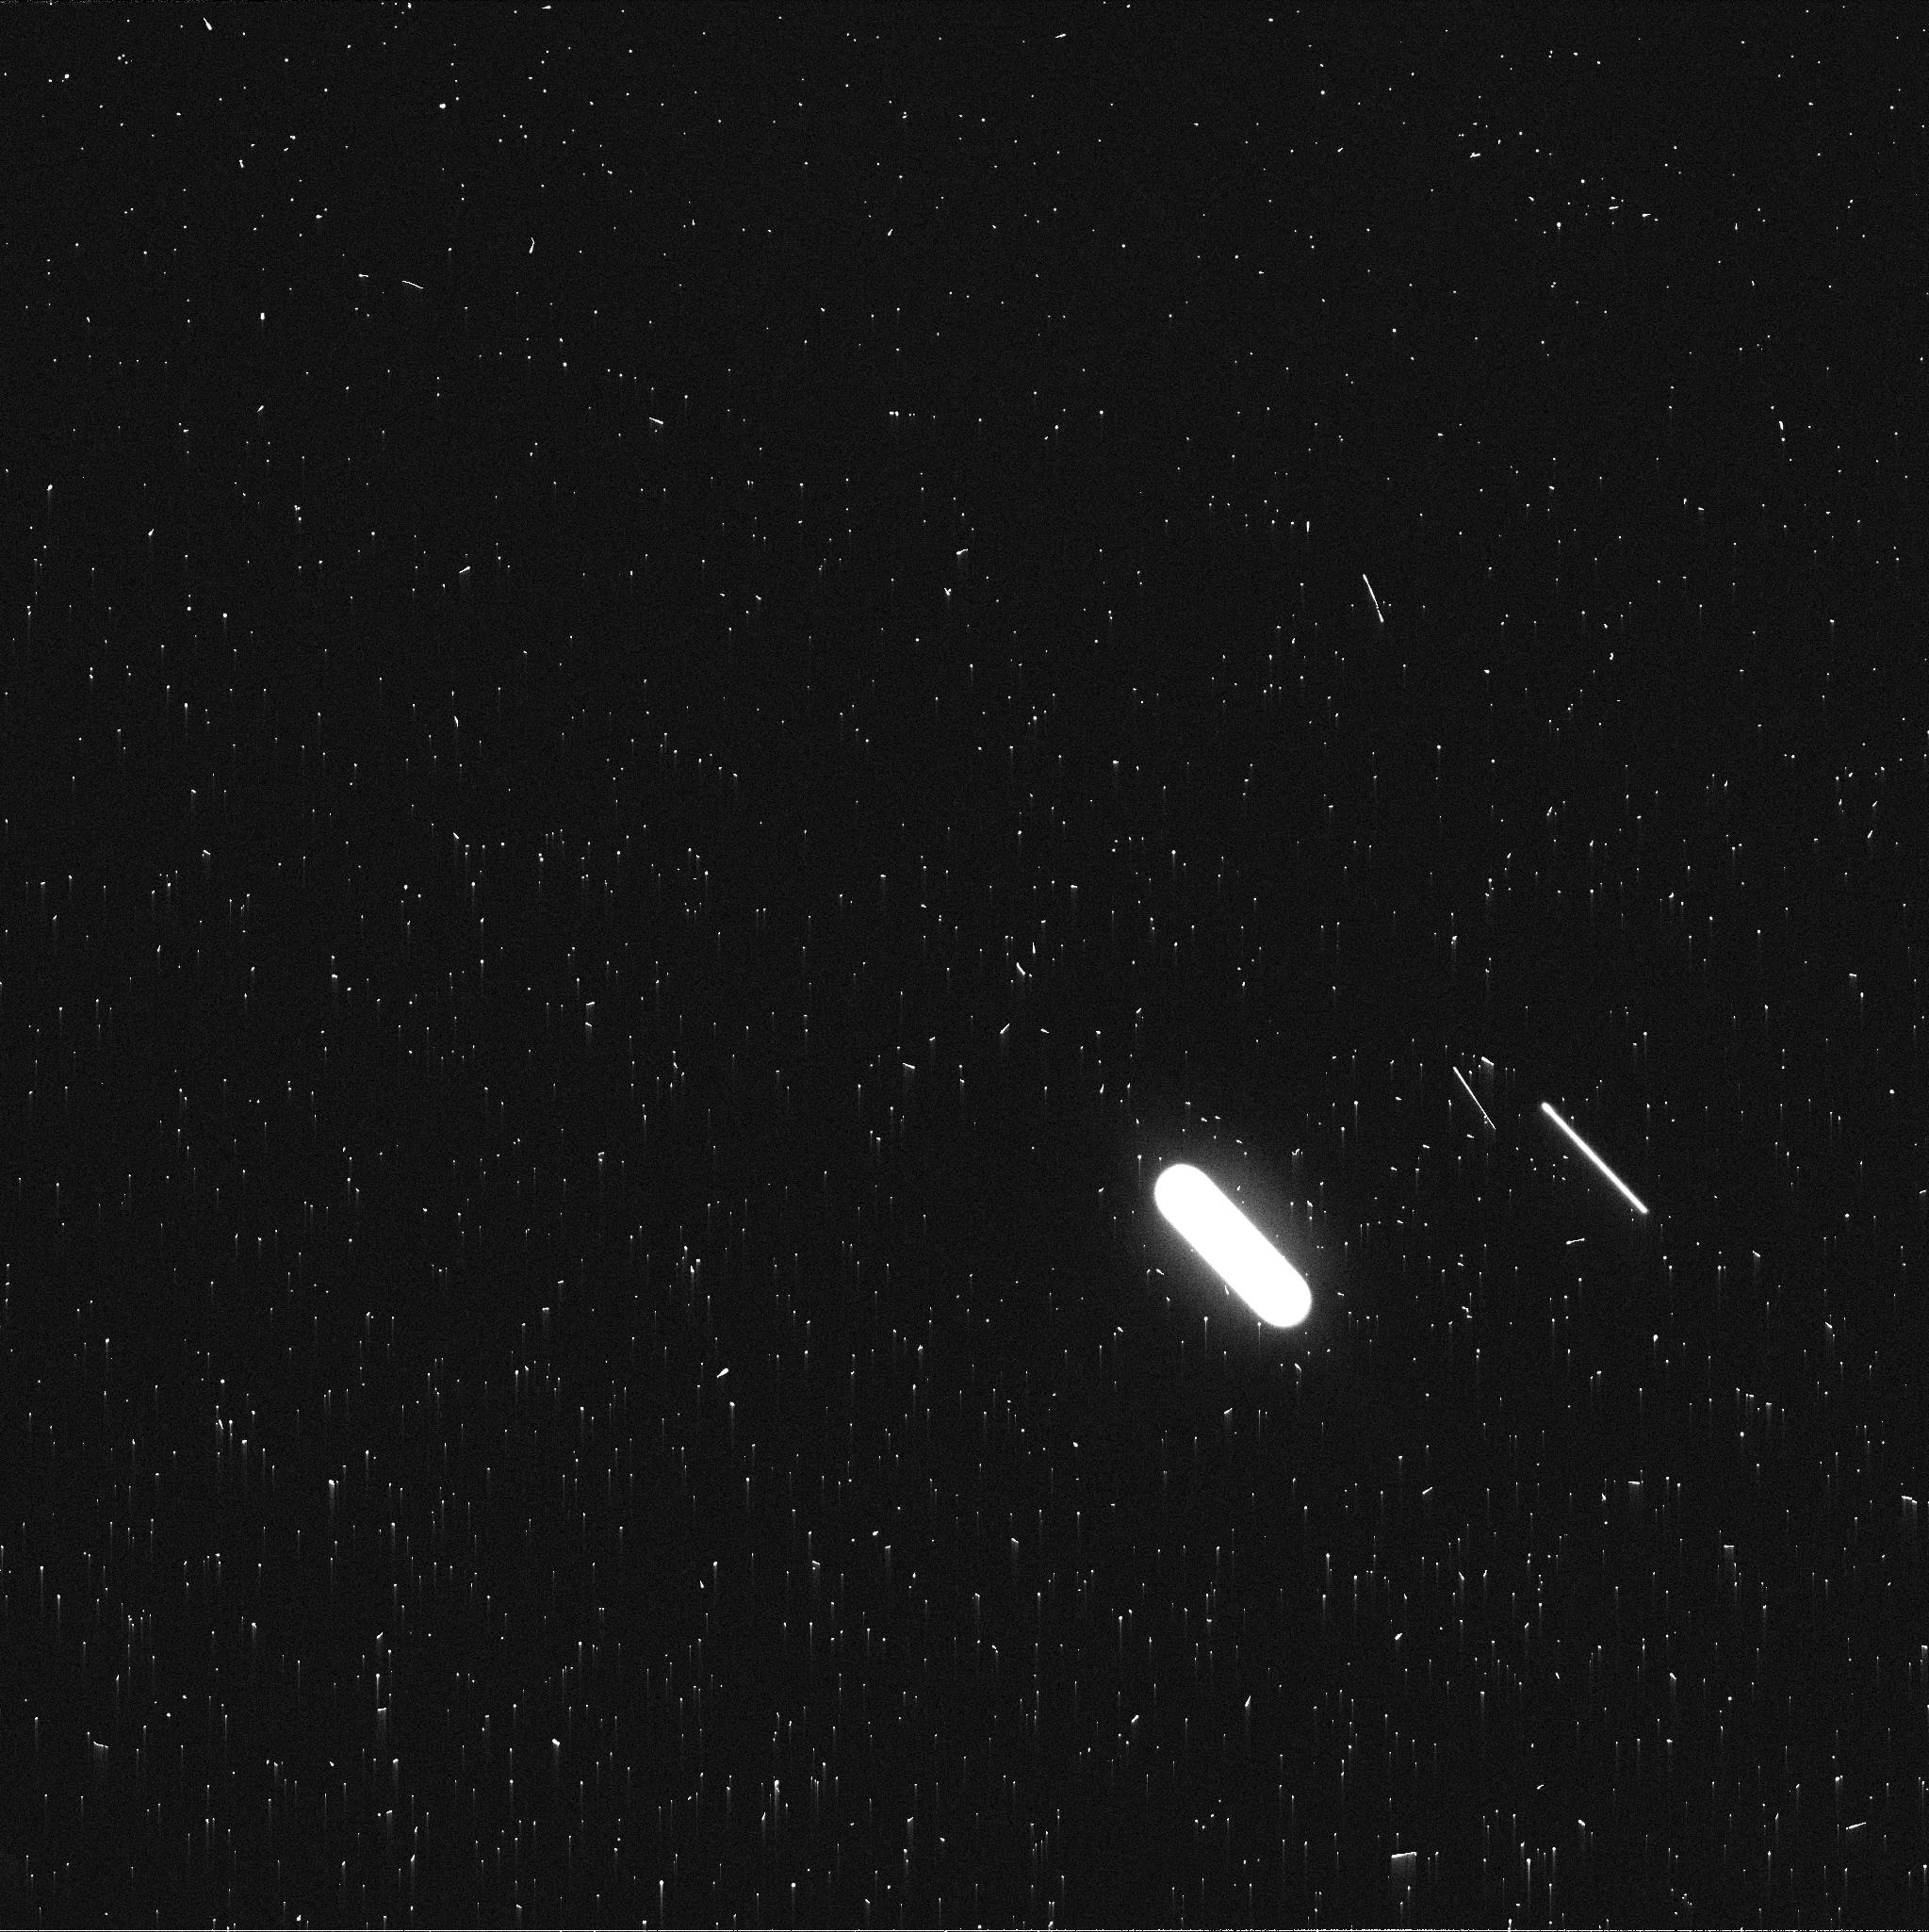
Target: NEPTUNE-MAPS
Instrument: WFC3/UVIS
Filter: FQ619N
Exposure: 2 min
Observation ID: idg227bpq

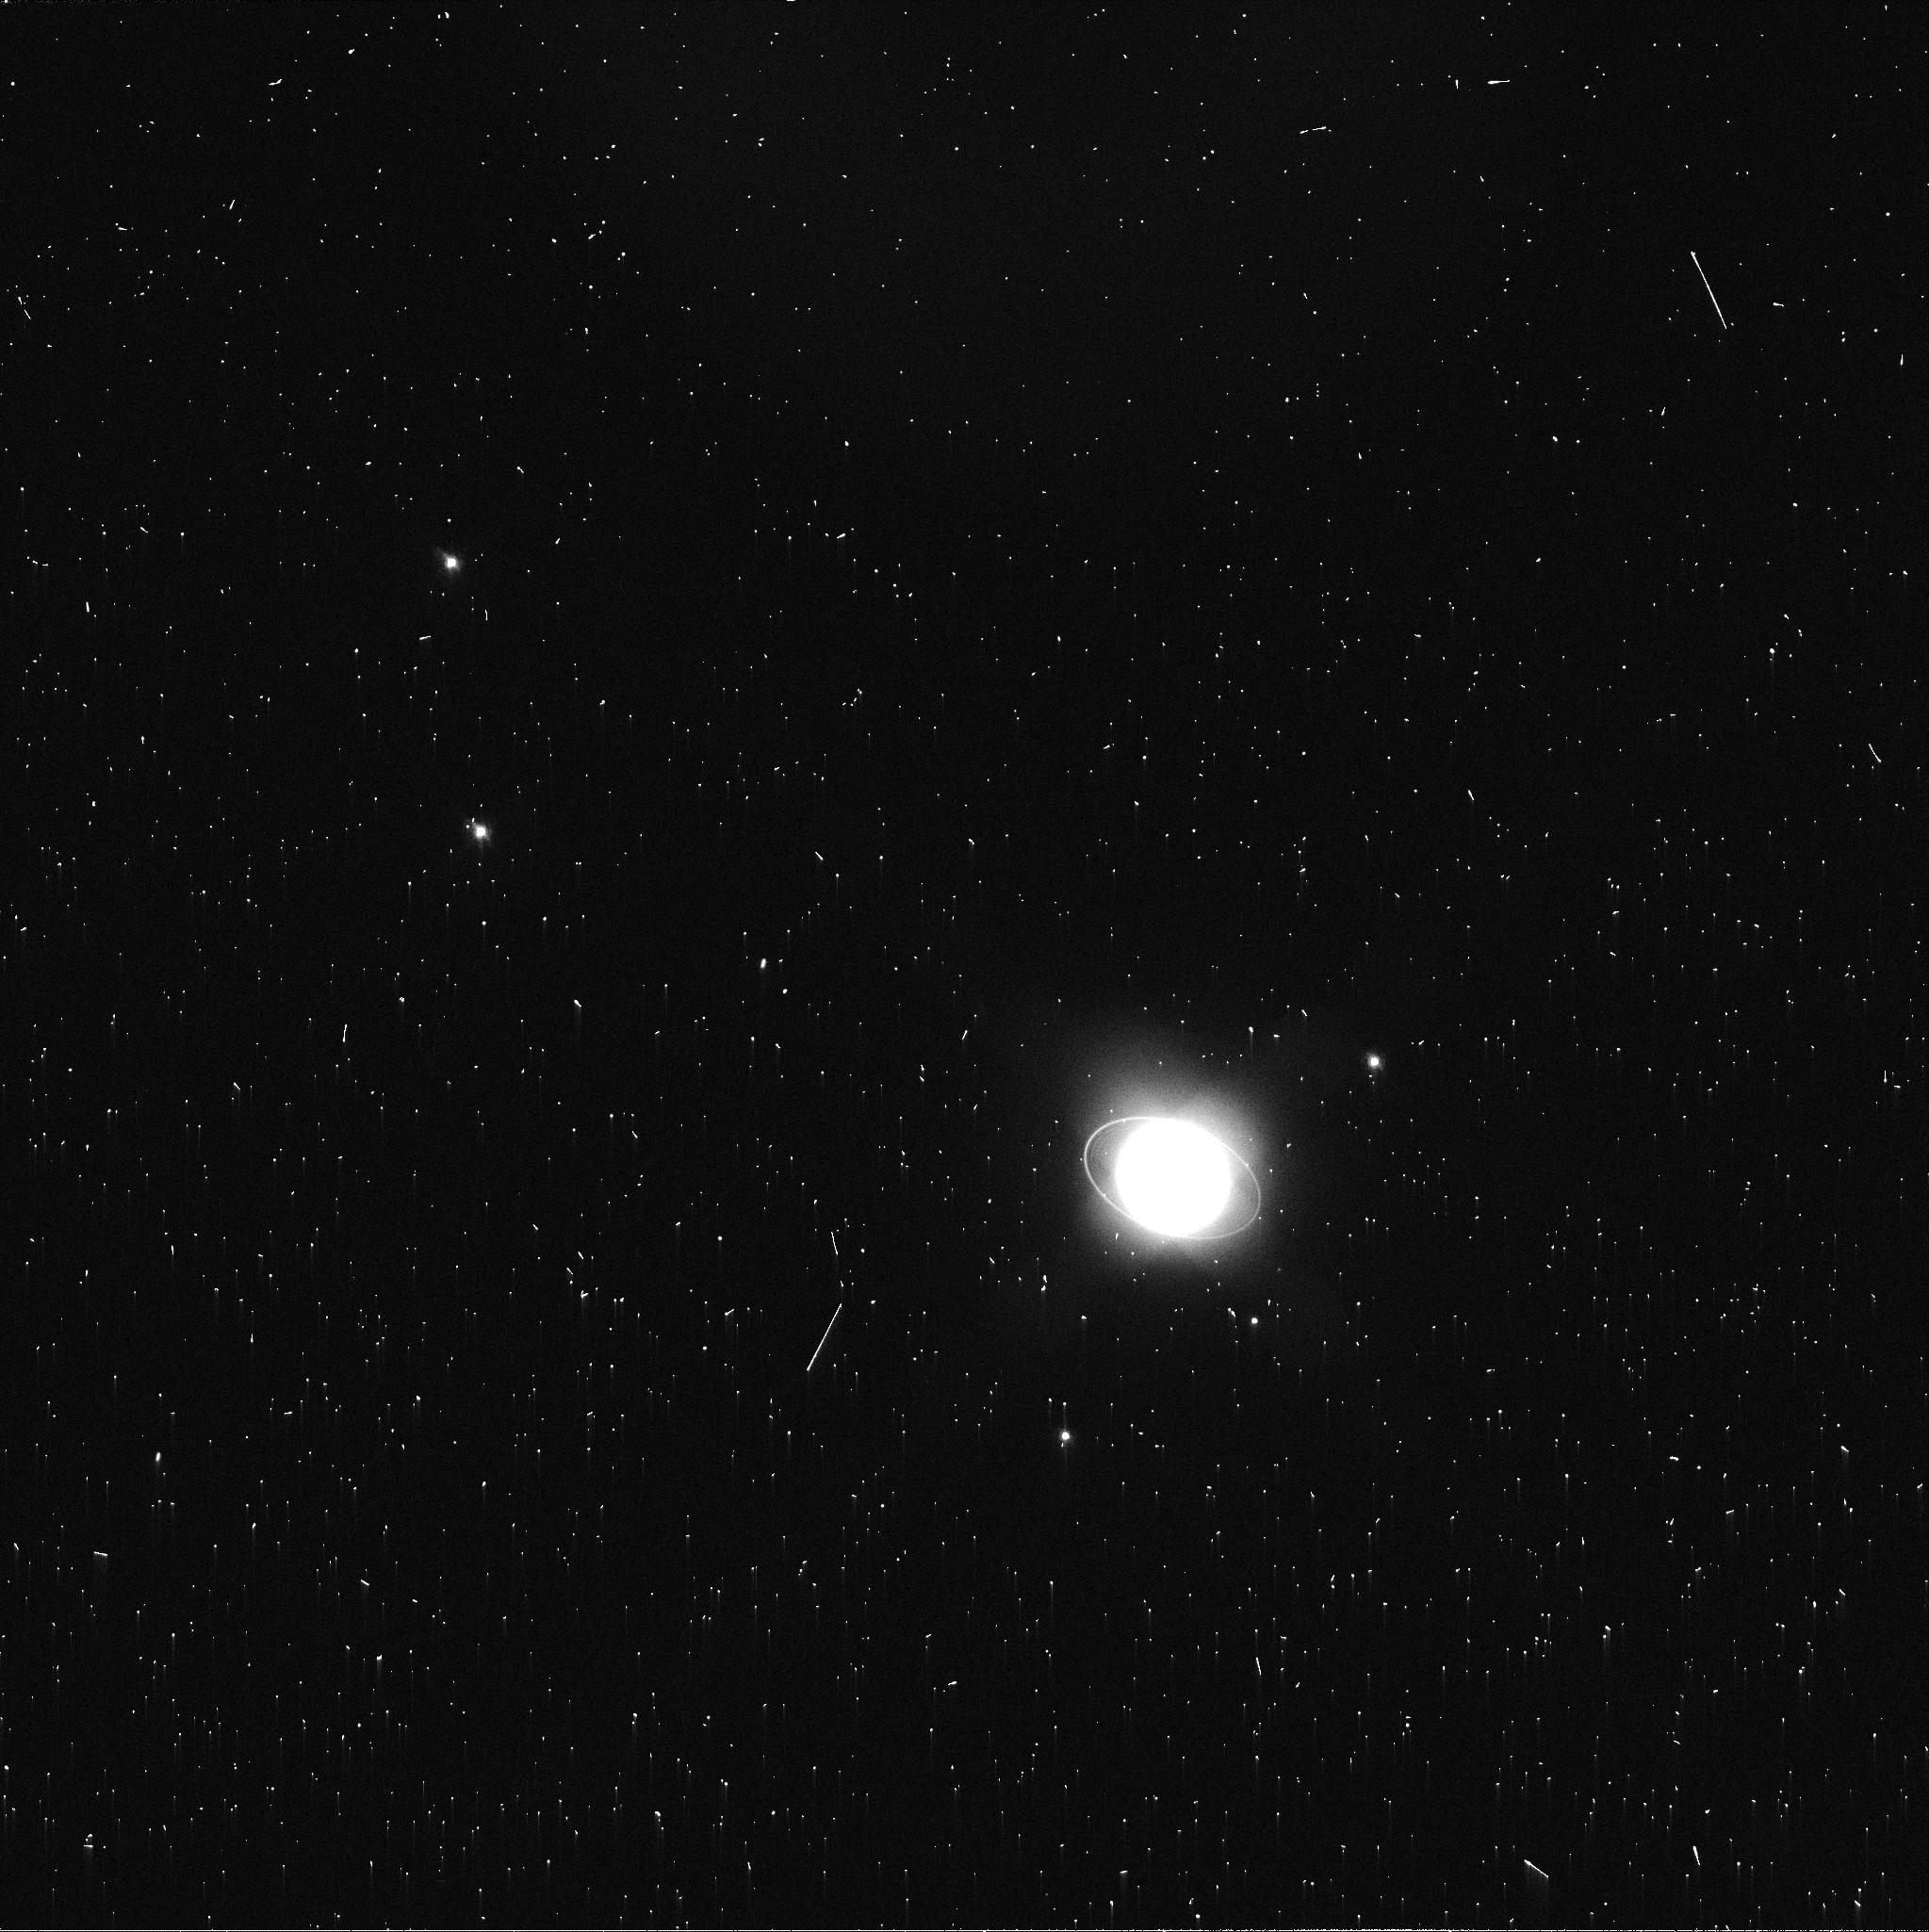
Target: URANUS-MAPS
Instrument: WFC3/UVIS
Filter: FQ619N
Exposure: 2 min
Observation ID: idg204qtq

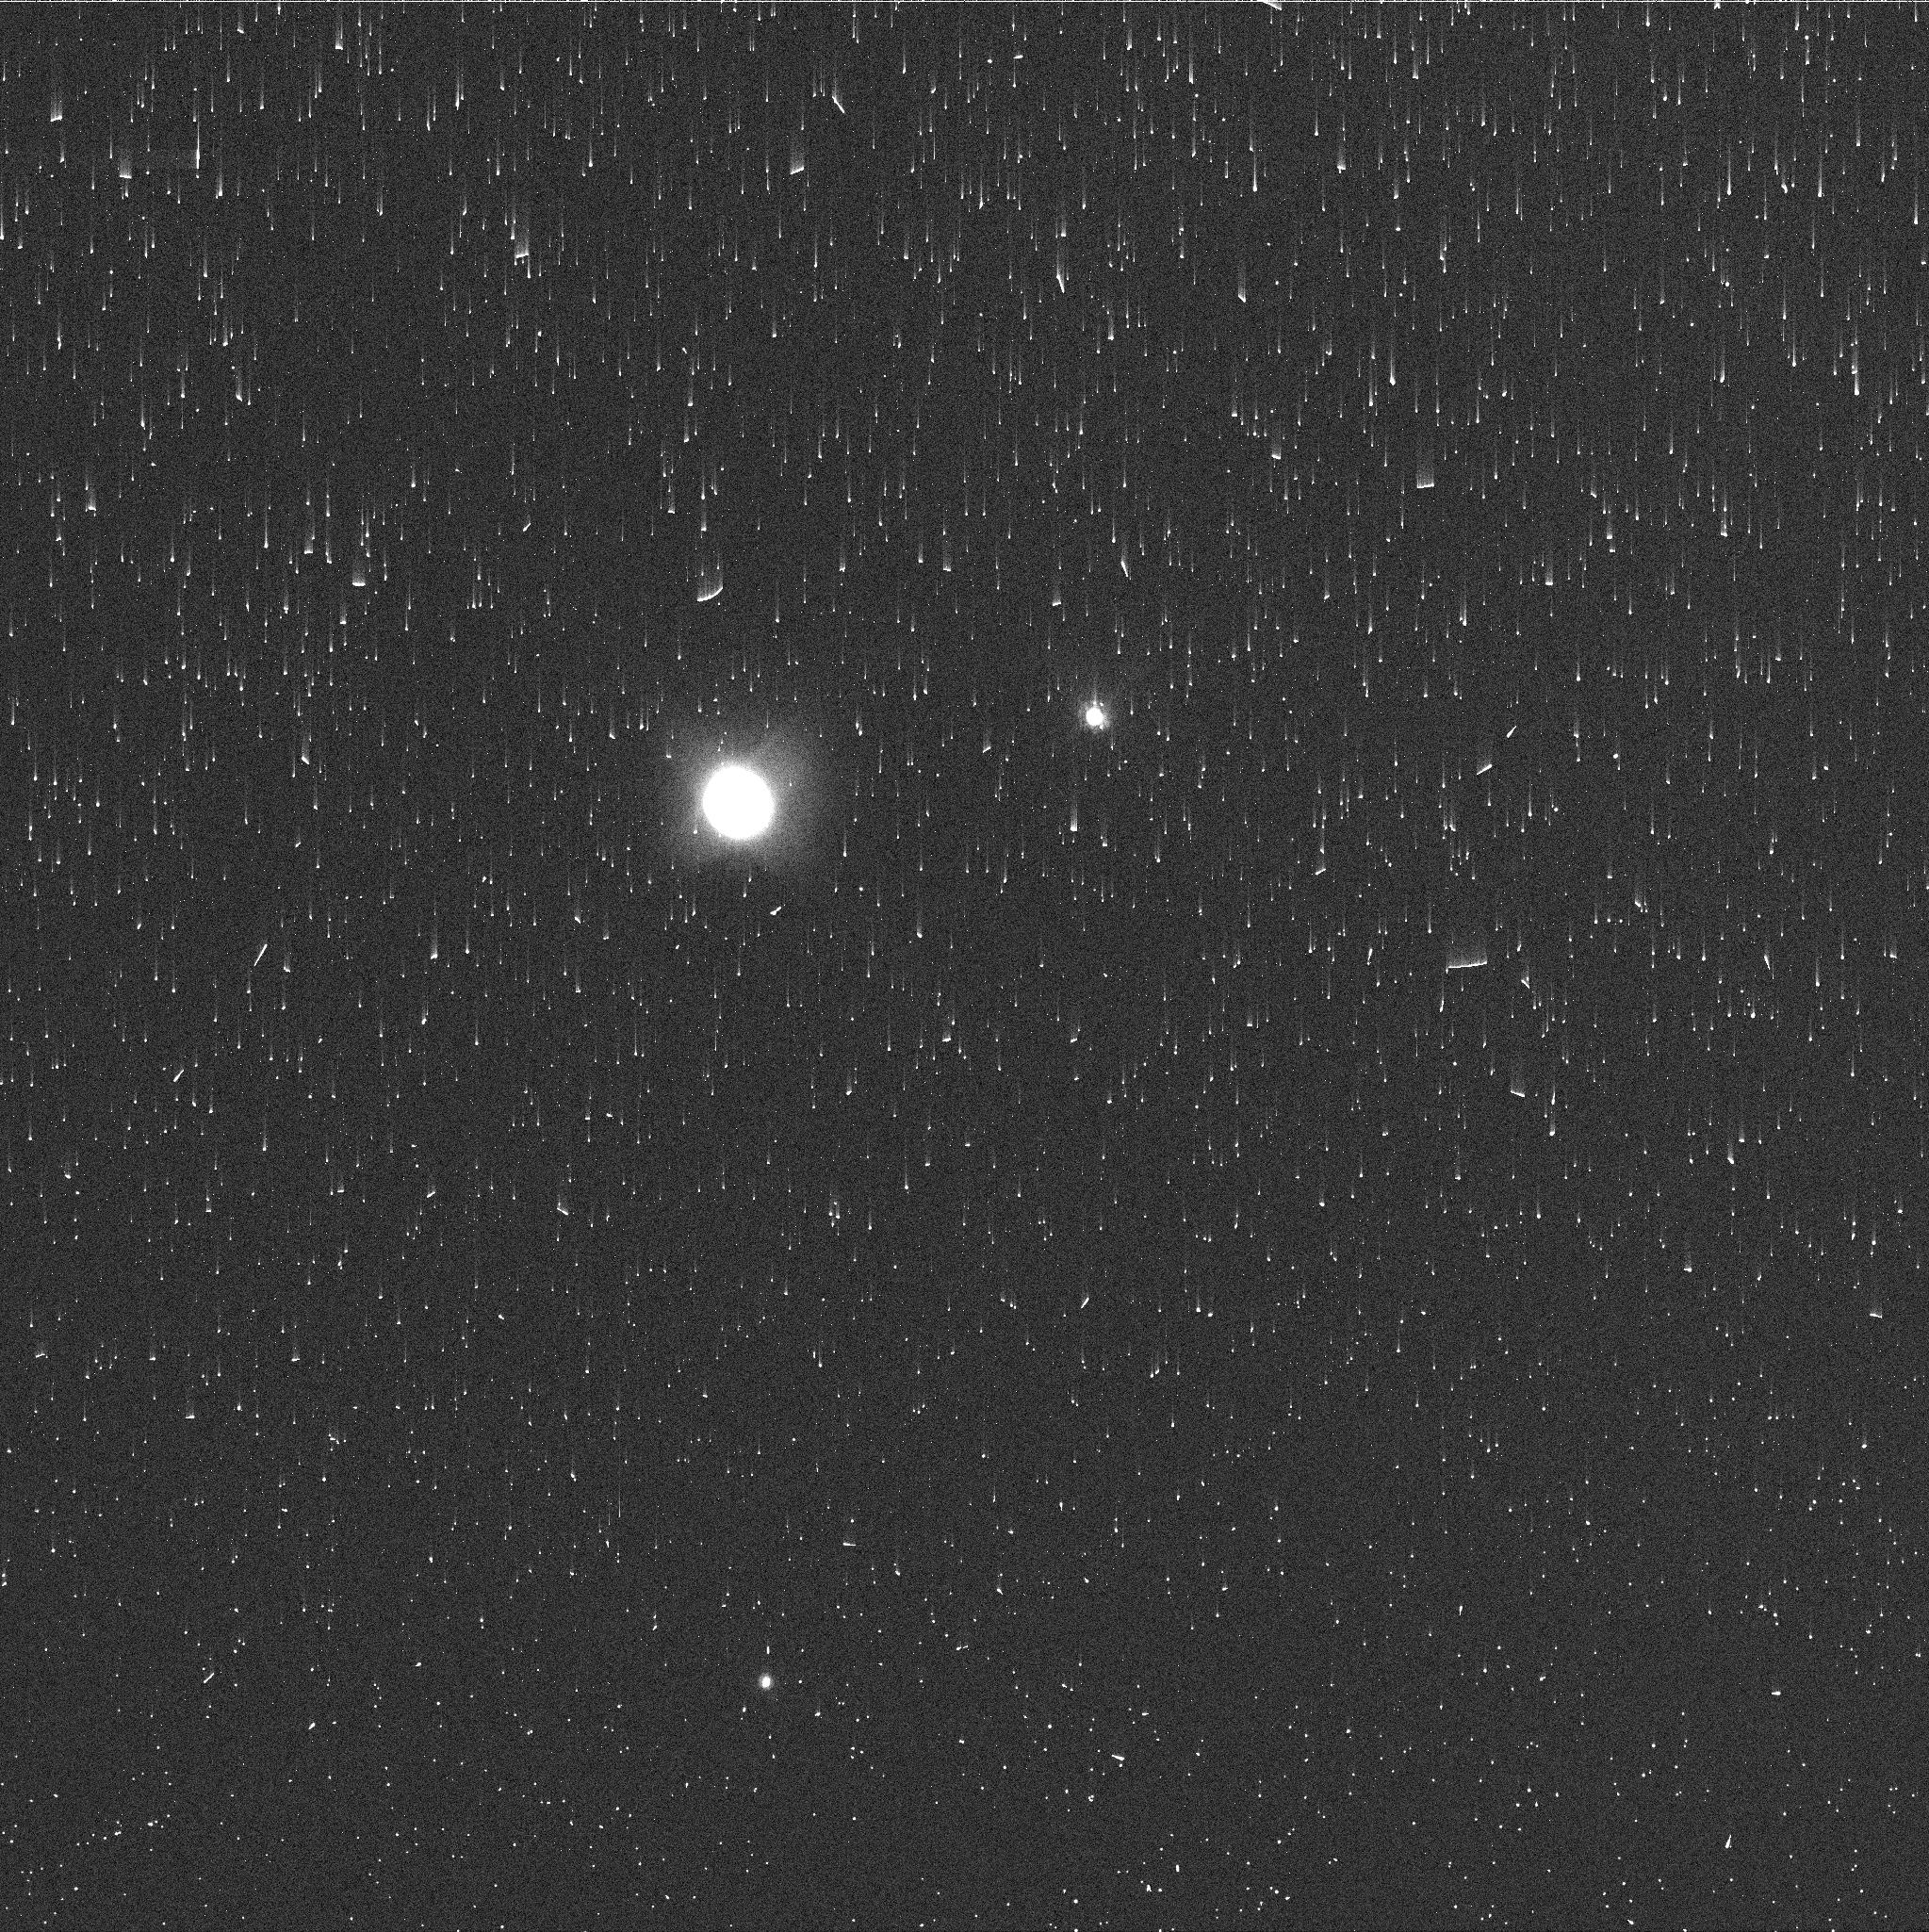
Target: NEPTUNE-MAPS
Instrument: WFC3/UVIS
Filter: FQ727N
Exposure: 2 min
Observation ID: idg227bnq

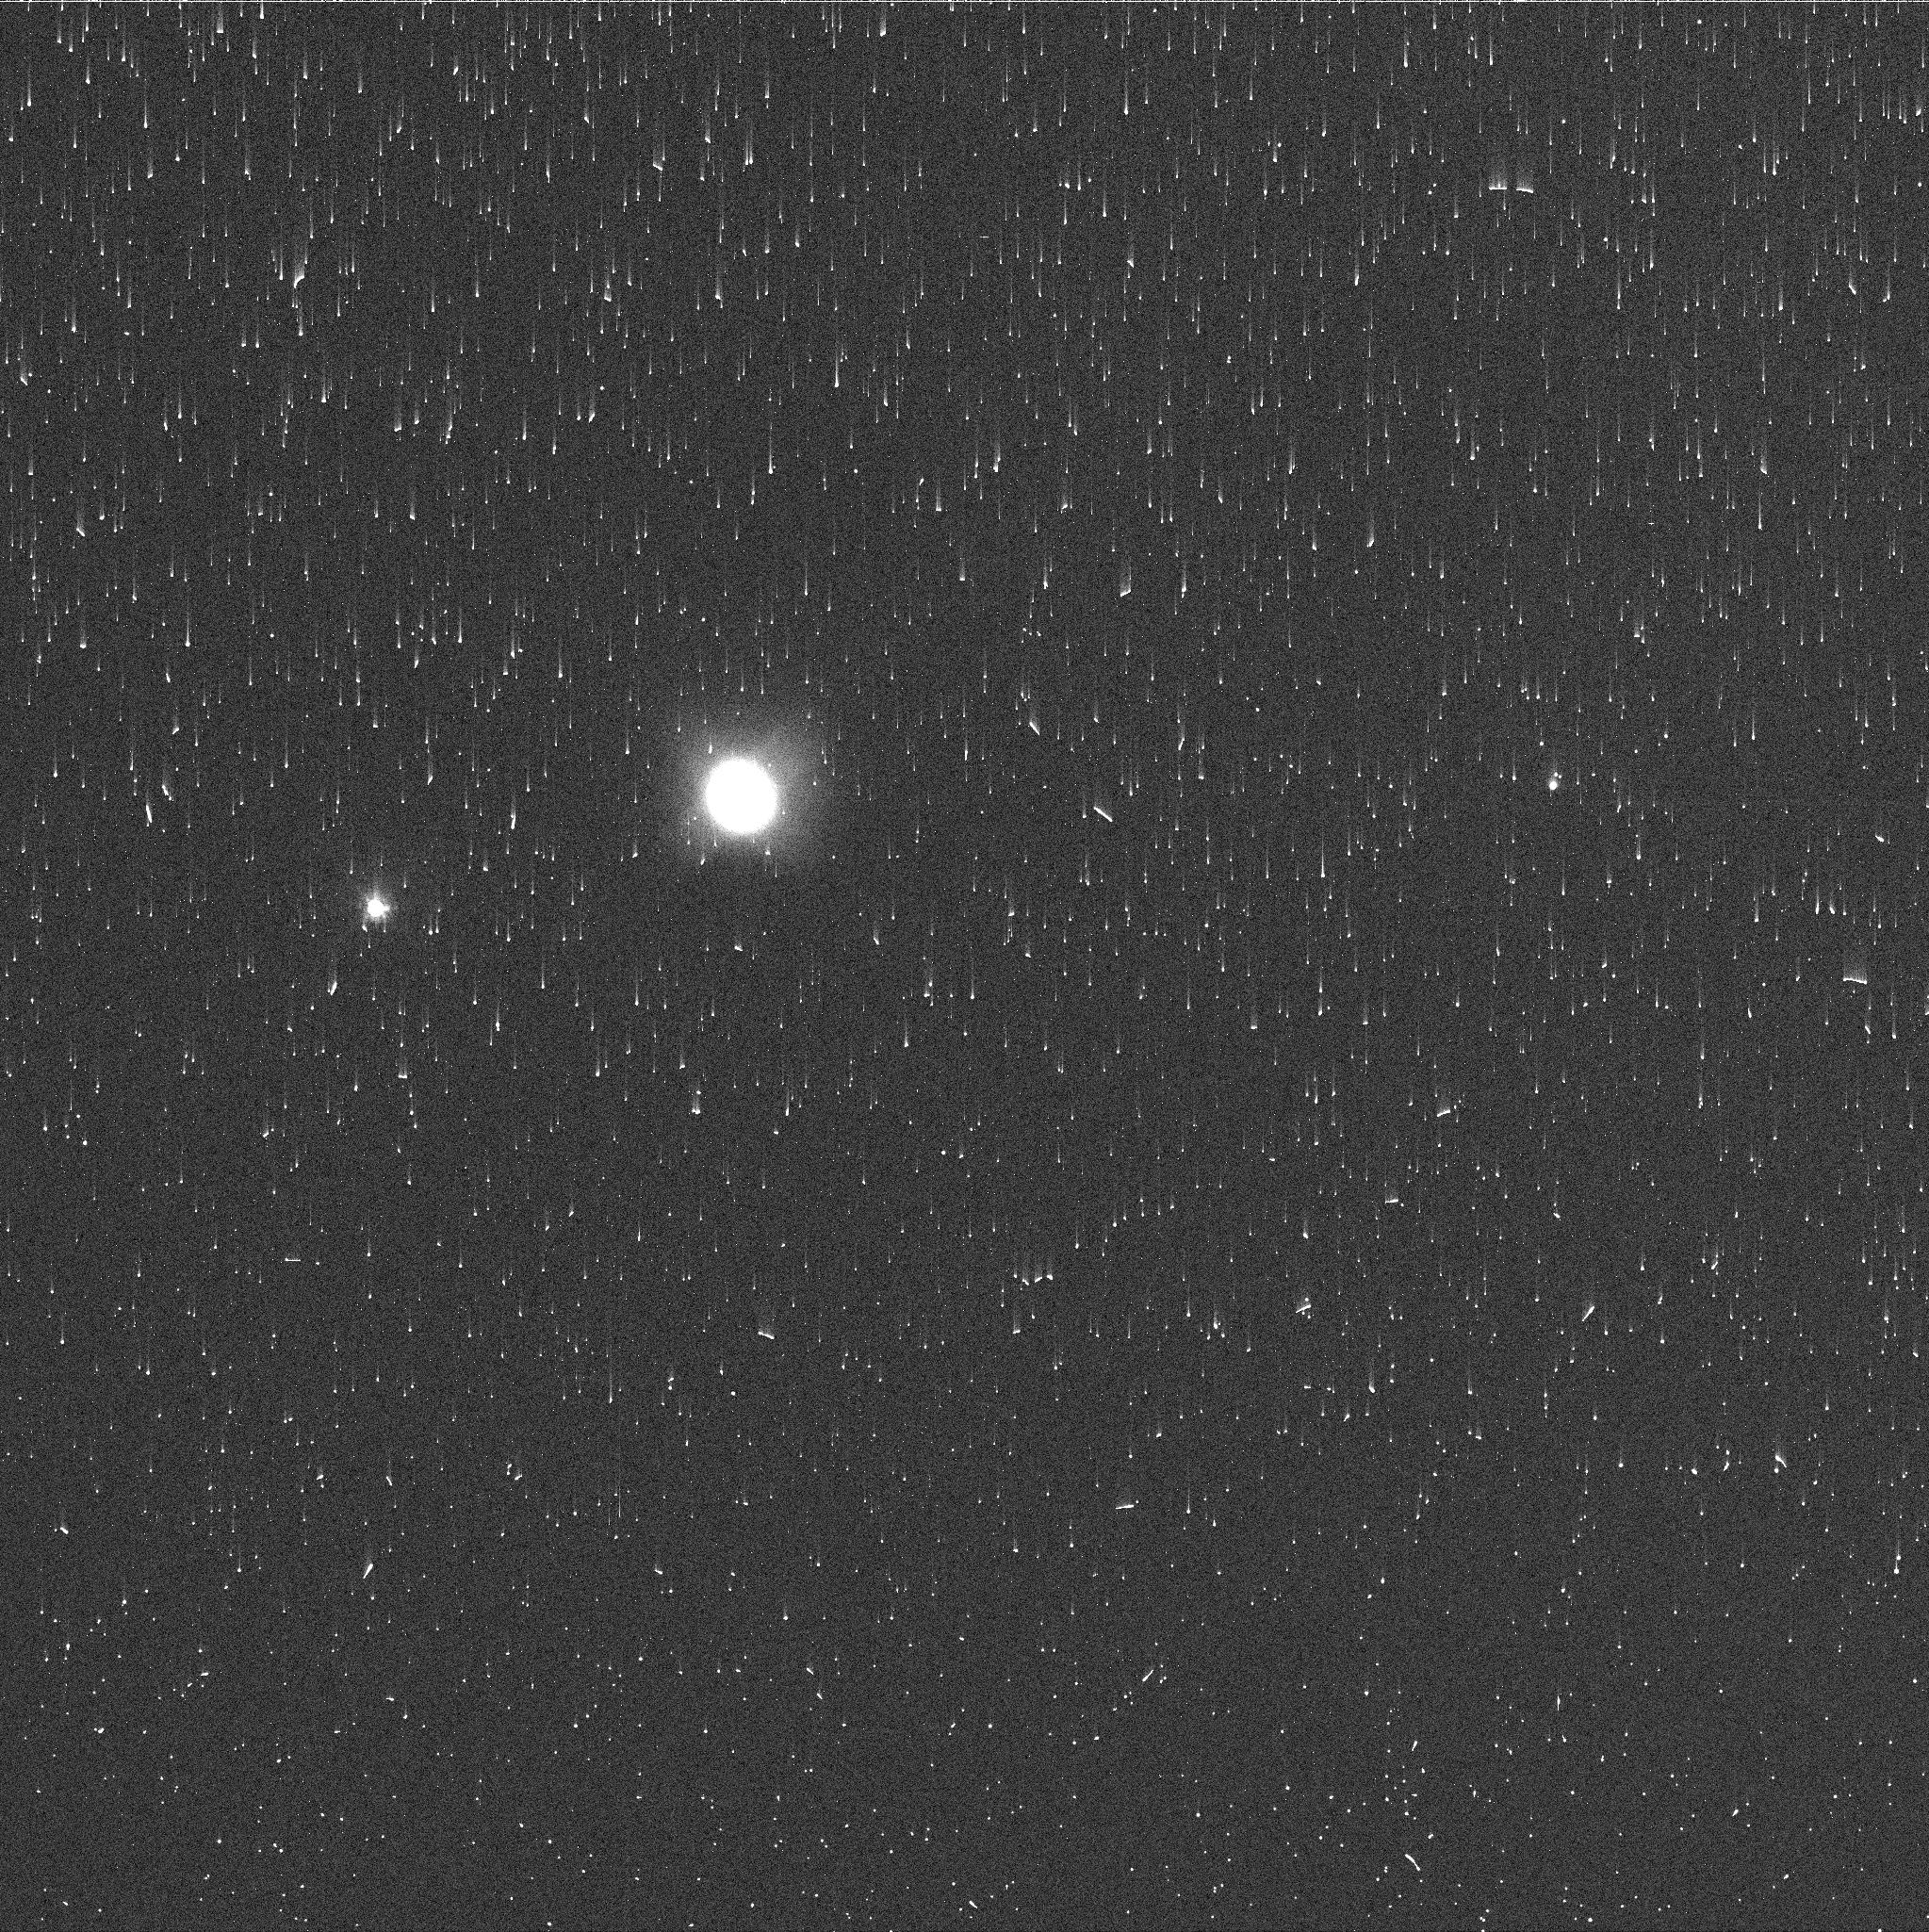
Target: NEPTUNE-MAPS
Instrument: WFC3/UVIS
Filter: FQ727N
Exposure: 2 min
Observation ID: idg265f3q

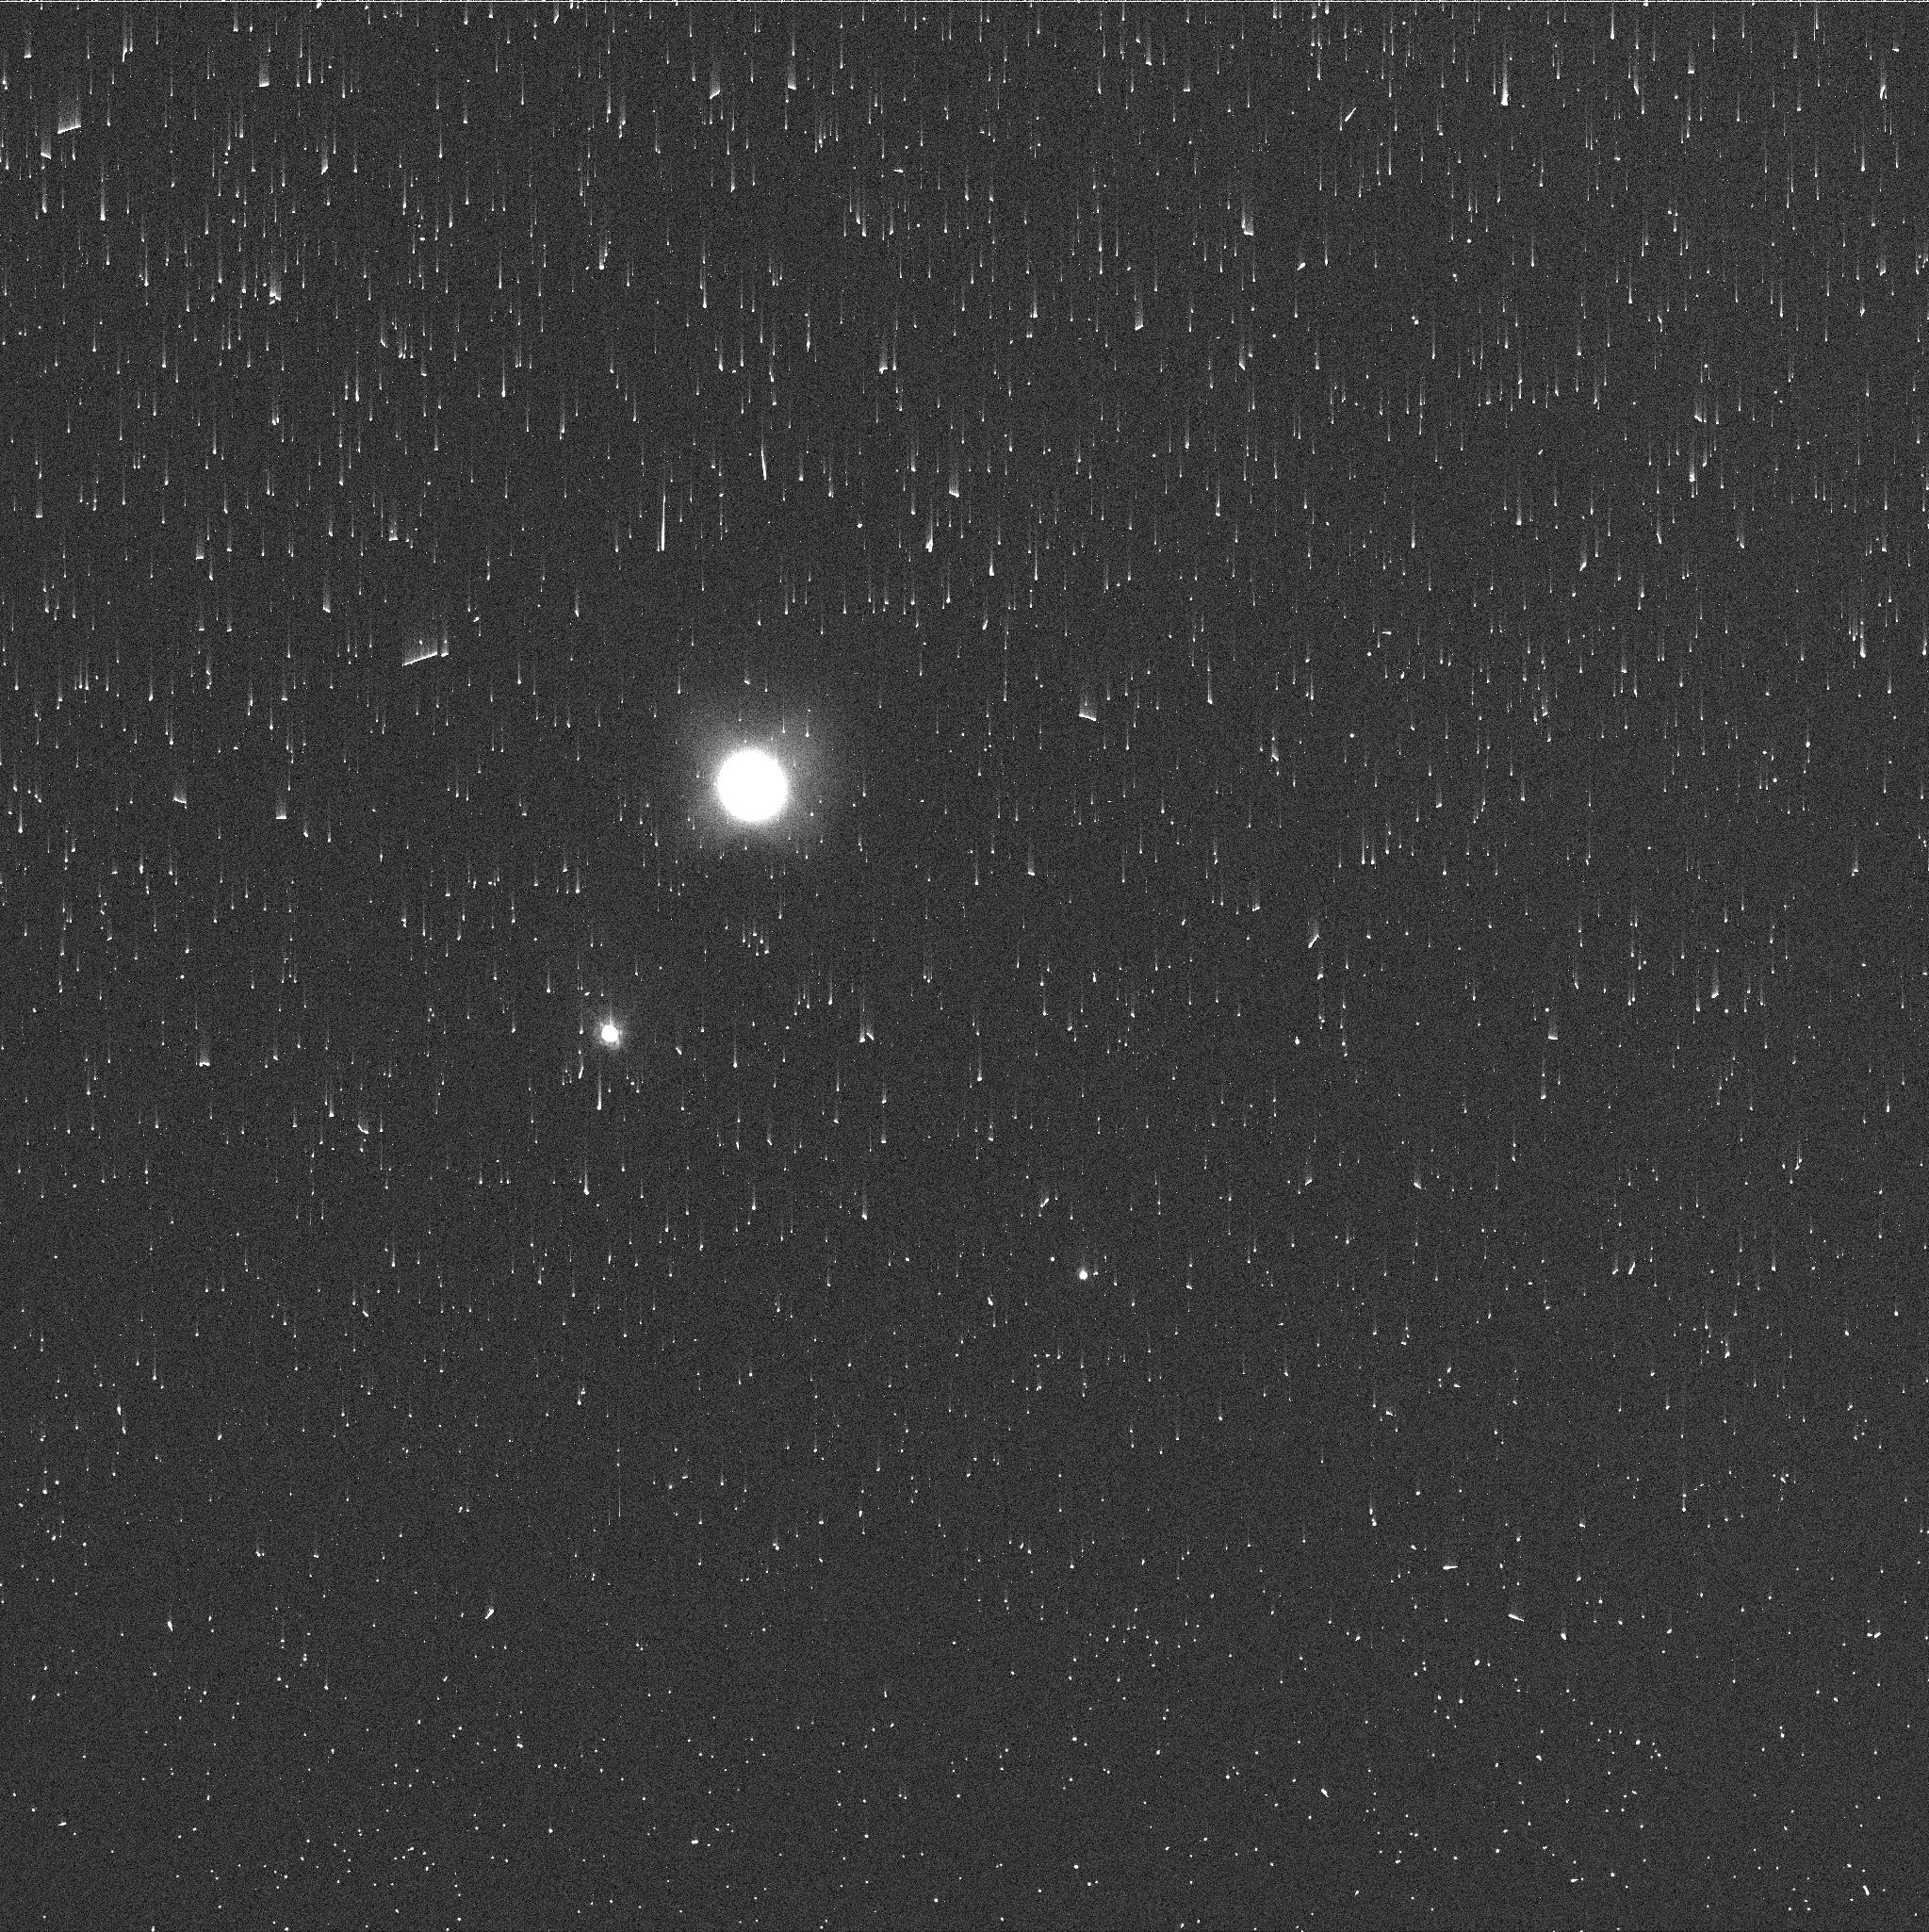
Target: NEPTUNE-MAPS
Instrument: WFC3/UVIS
Filter: FQ727N
Exposure: 2 min
Observation ID: idg269k7q

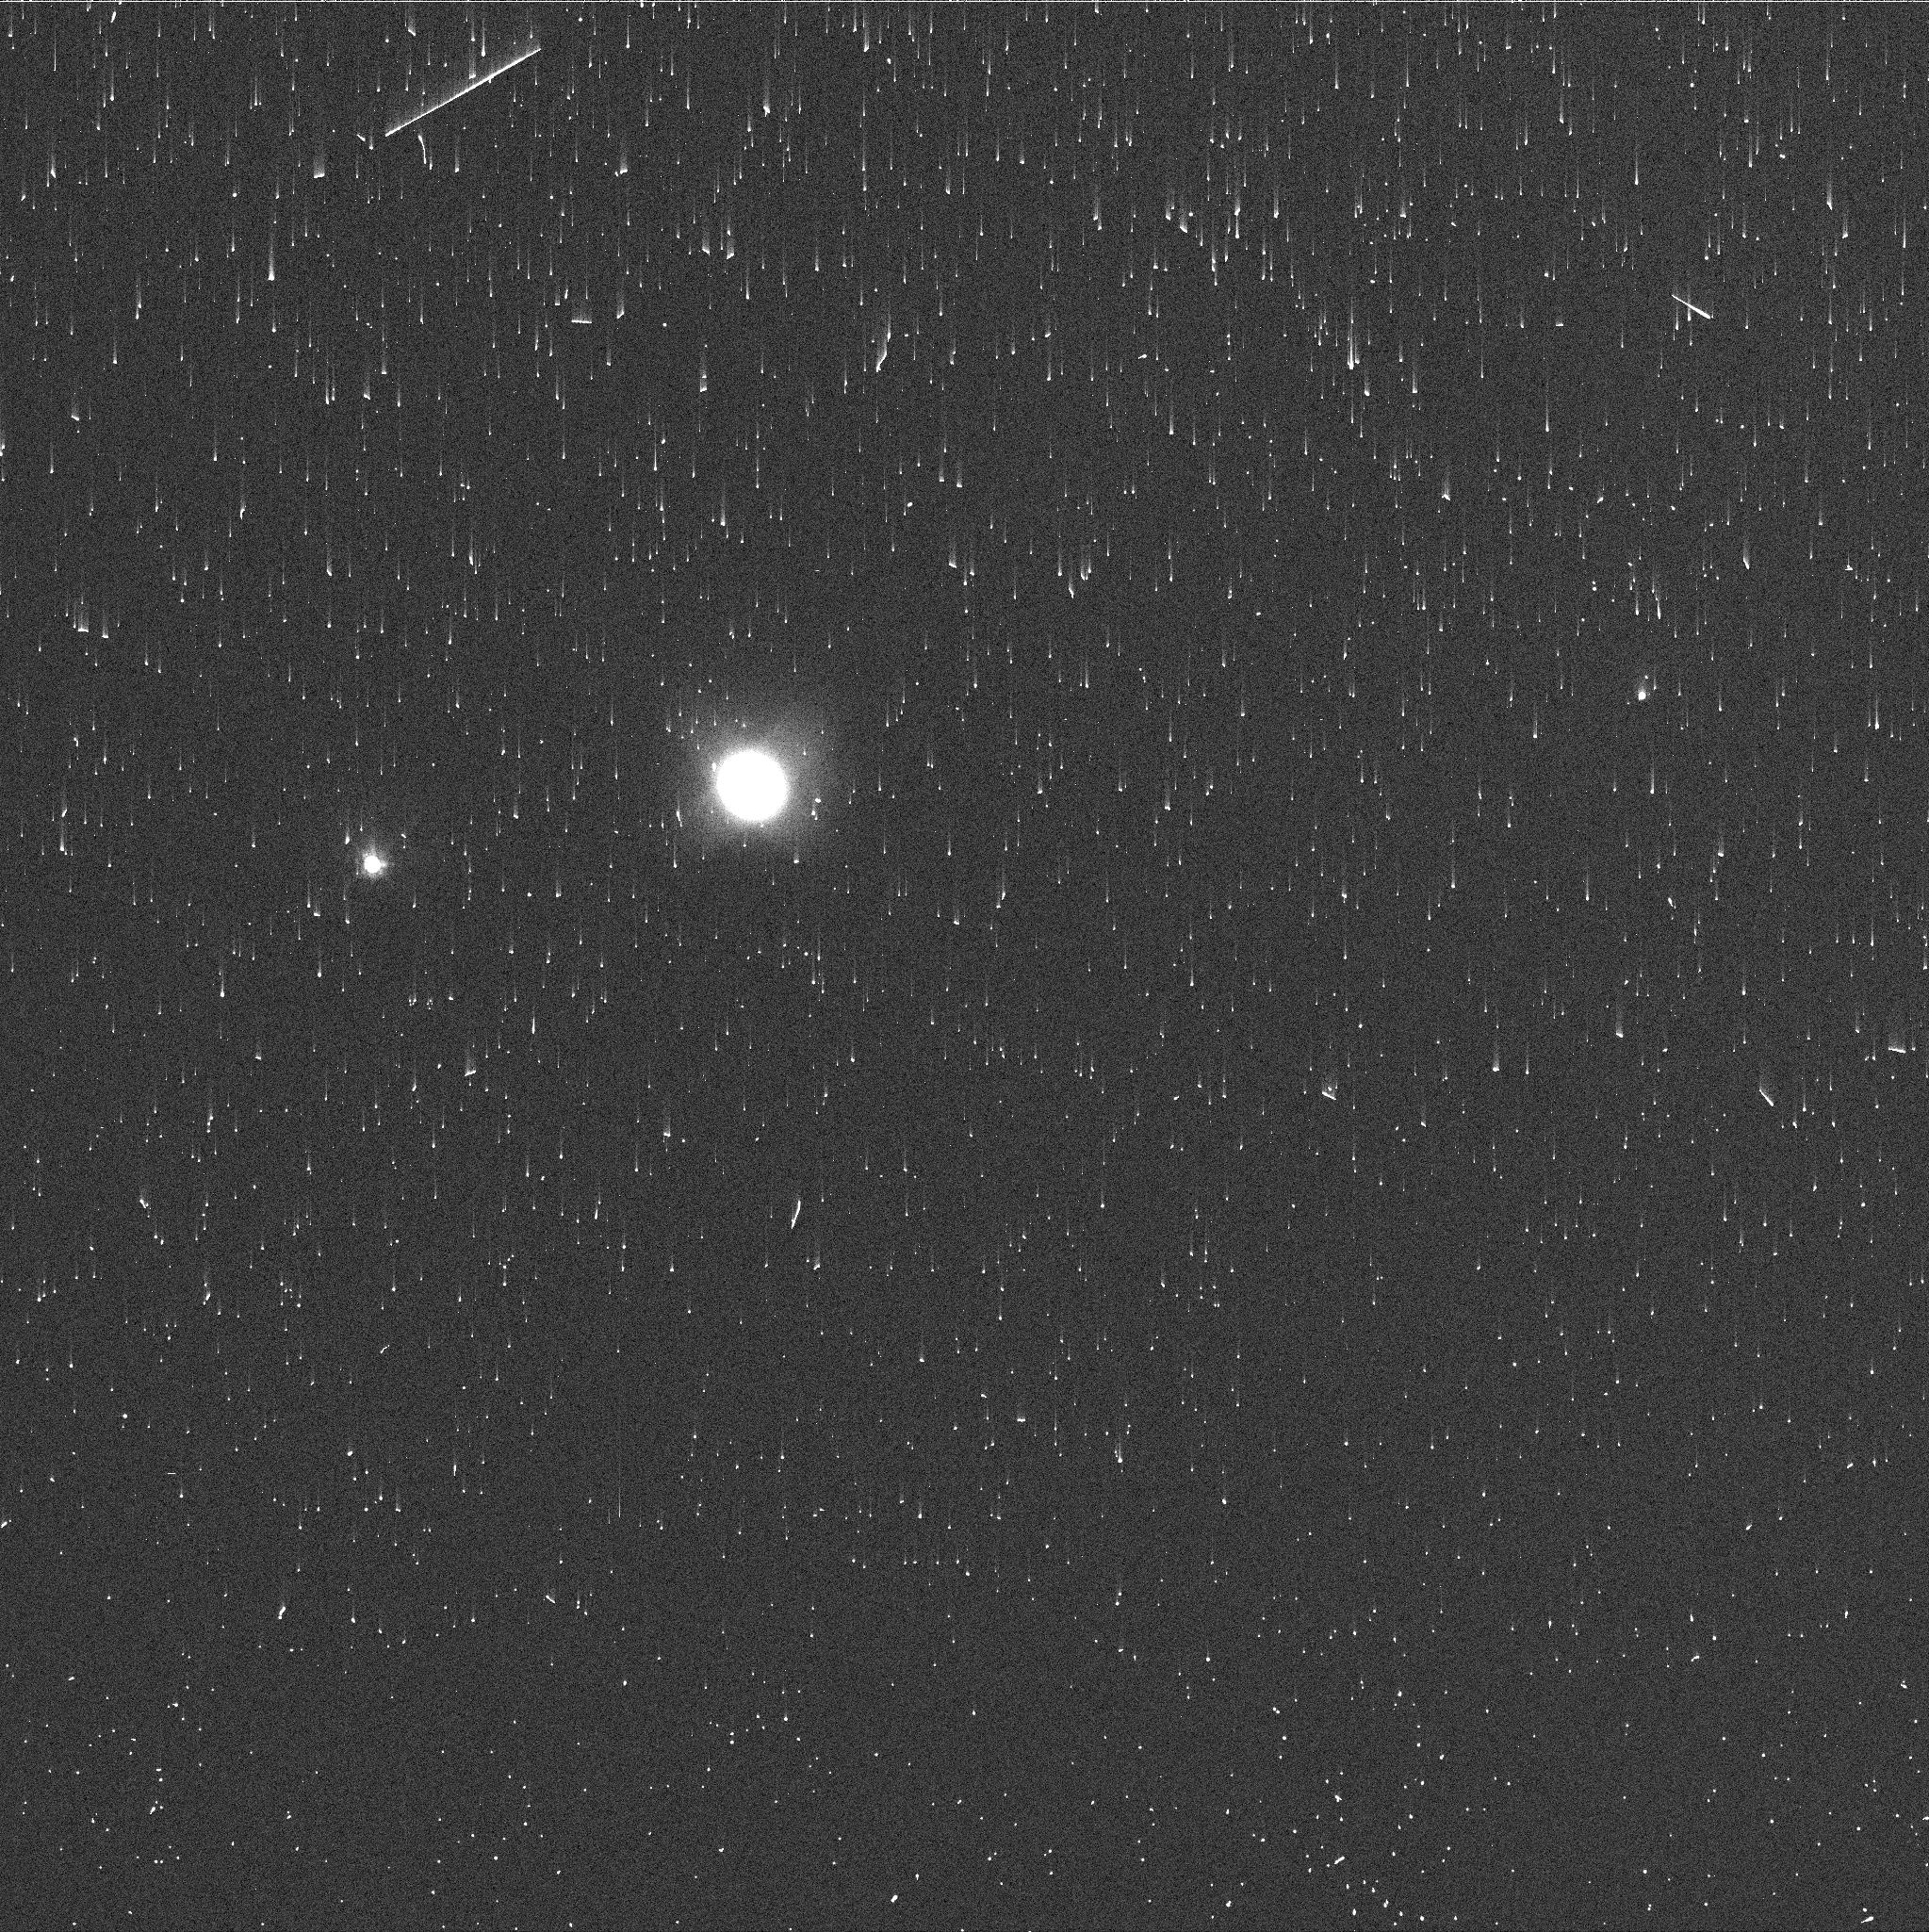
Target: NEPTUNE-MAPS
Instrument: WFC3/UVIS
Filter: FQ727N
Exposure: 2 min
Observation ID: idg264ebq

Hubble 2020: Outer Planet Atmospheres Legacy (OPAL) Program (PI: Simon, Amy)

Long time base observations of the outer planets are critical in understanding the atmospheric dynamics and evolution of the gas giants. We propose yearly monitoring of each giant planet for the remainder of Hubble's lifetime to provide a lasting legacy of increasingly valuable data for time-domain studies. The Hubble Space Telescope is a unique asset to planetary science, allowing high spatial resolution data with absolute photometric knowledge. For the outer planets, gas/ice giant planets Jupiter, Saturn, Uranus and Neptune, many phenomena happen on timescales of years to decades, and the data we propose are beyond the scope of a typical GO program. Hubble is the only platform that can provide high spatial resolution global studies of cloud coloration, activity, and motion on a consistent time basis to help constrain the underlying mechanics.